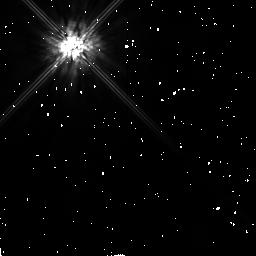
Target: BD+032964. Instrument: NICMOS/NIC2. Filter: F160W. Exposure: 2 min. Observation ID: n444020b0

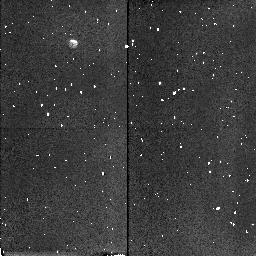
Target: FHDF-BLANK-1. Instrument: NICMOS/NIC2. Filter: F160W. Exposure: 3 min. Observation ID: n44401010

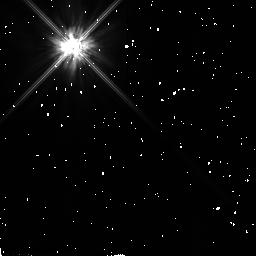
Target: BD+032964. Instrument: NICMOS/NIC2. Filter: F110W. Exposure: 2 min. Observation ID: n44402020

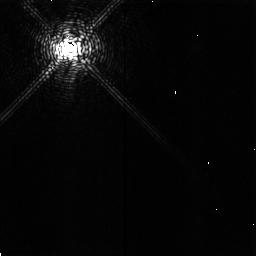
Target: BD+032964. Instrument: NICMOS/NIC2. Filter: F187N. Exposure: 8 min. Observation ID: n44402010

NICMOS Optimum Coronagraphic Focus Determinaton (PI: Schneider, Glenn)

This test will ascertain the optimum position of the PAM for maximizing the local contrast ratios in coronagraphic images. Because of the forward motion of the NICMOS optical bench and dewar, the nominal operational position for the PAM is set (for each camera) to achieve diffraction limited focus at the image plane formed at the detector. As a result of the forward motion of the camera 2 detector, hard images are no longer formed coincidentally at the field divider mirror surface (where the coronagraphic hole is located) and at the detector. This will lead to an increase in the diffracted energy in the wings of a PSF from a target placed inside of the coronagraphic hole as the image plane will fall behind the surface of the FDA mirror. The contrast in a coronagraphic image might be enhanced by placing the focus to form an image at either image planes (FDA or detector) or at a place in-between. This is highly dependent on scattering and must be ascertained by direct measurement.